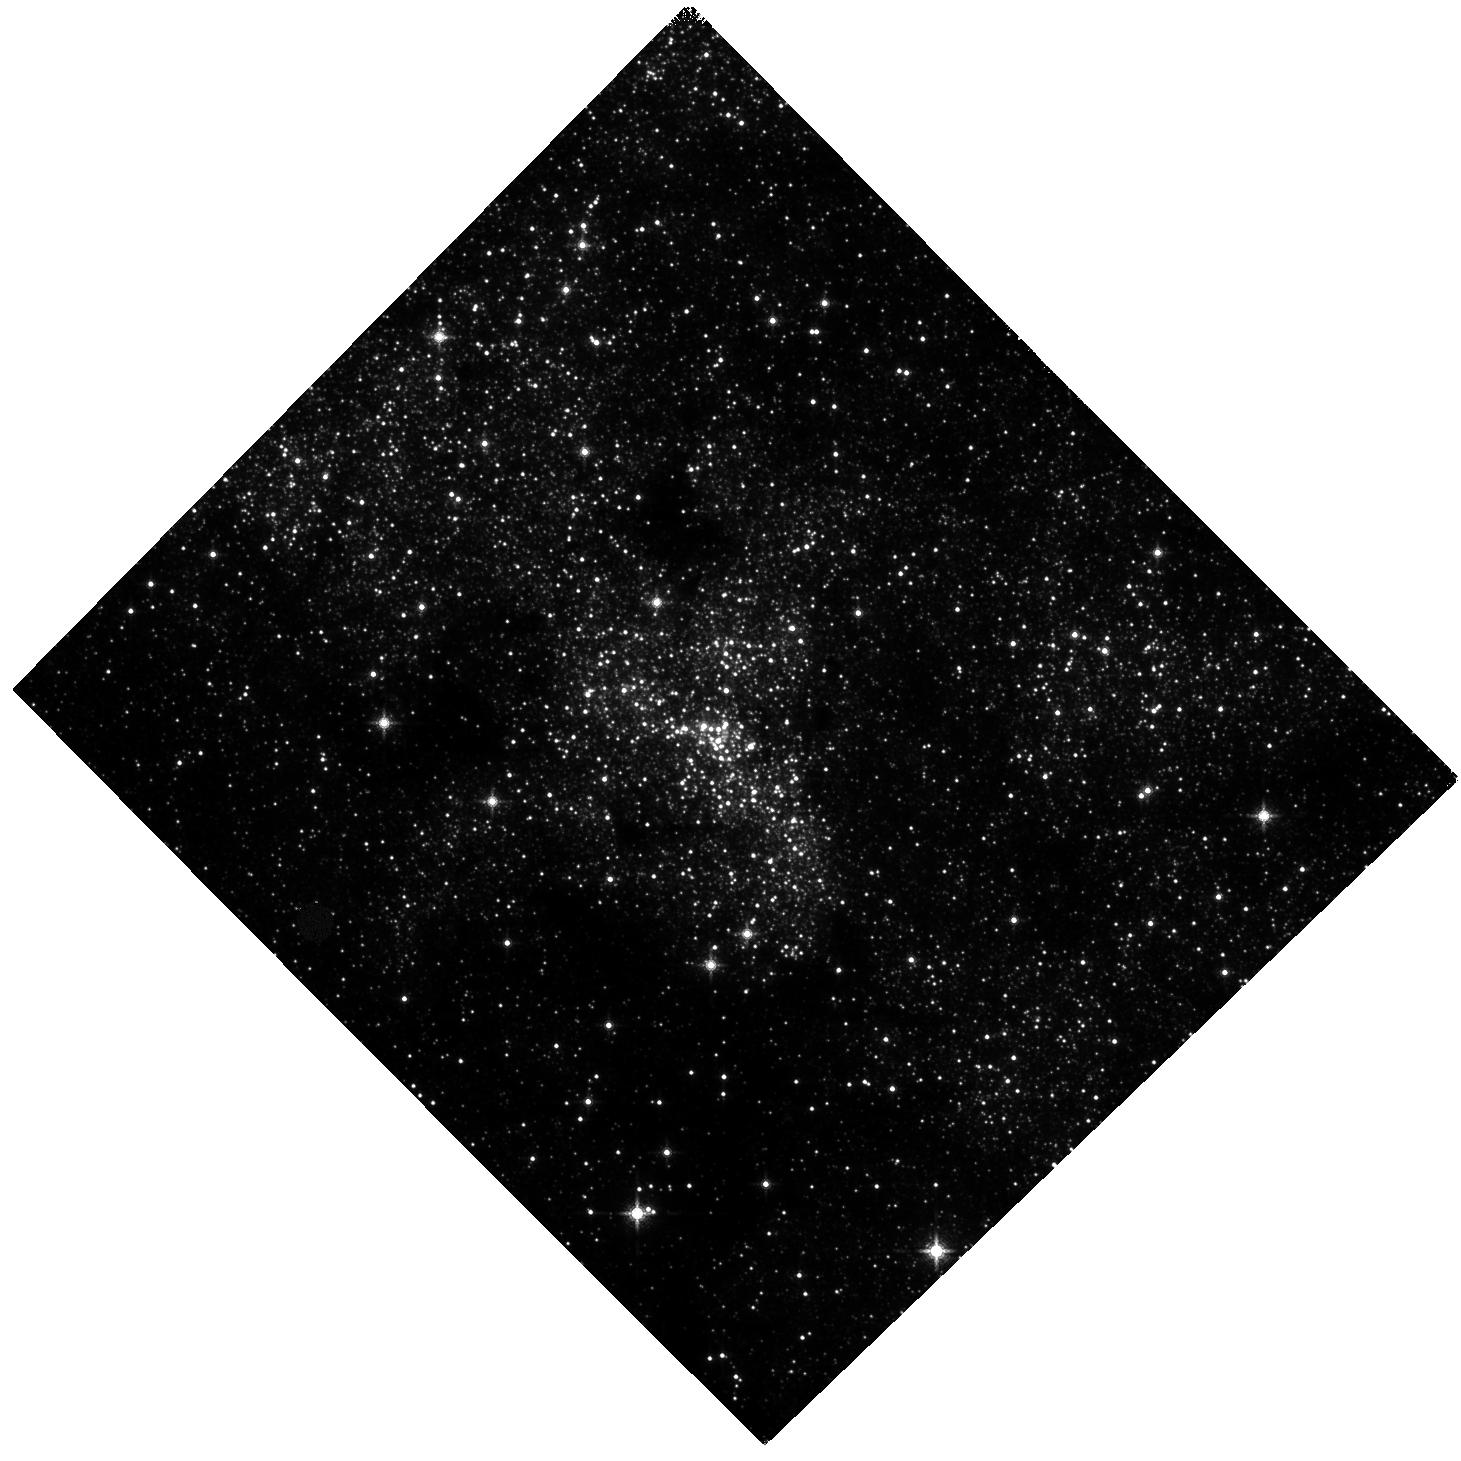
Target: SGRA
Instrument: WFC3/IR
Filter: F139M
Exposure: 58 min
Observation ID: hst_11671_06_wfc3_ir_f139m_ib4106

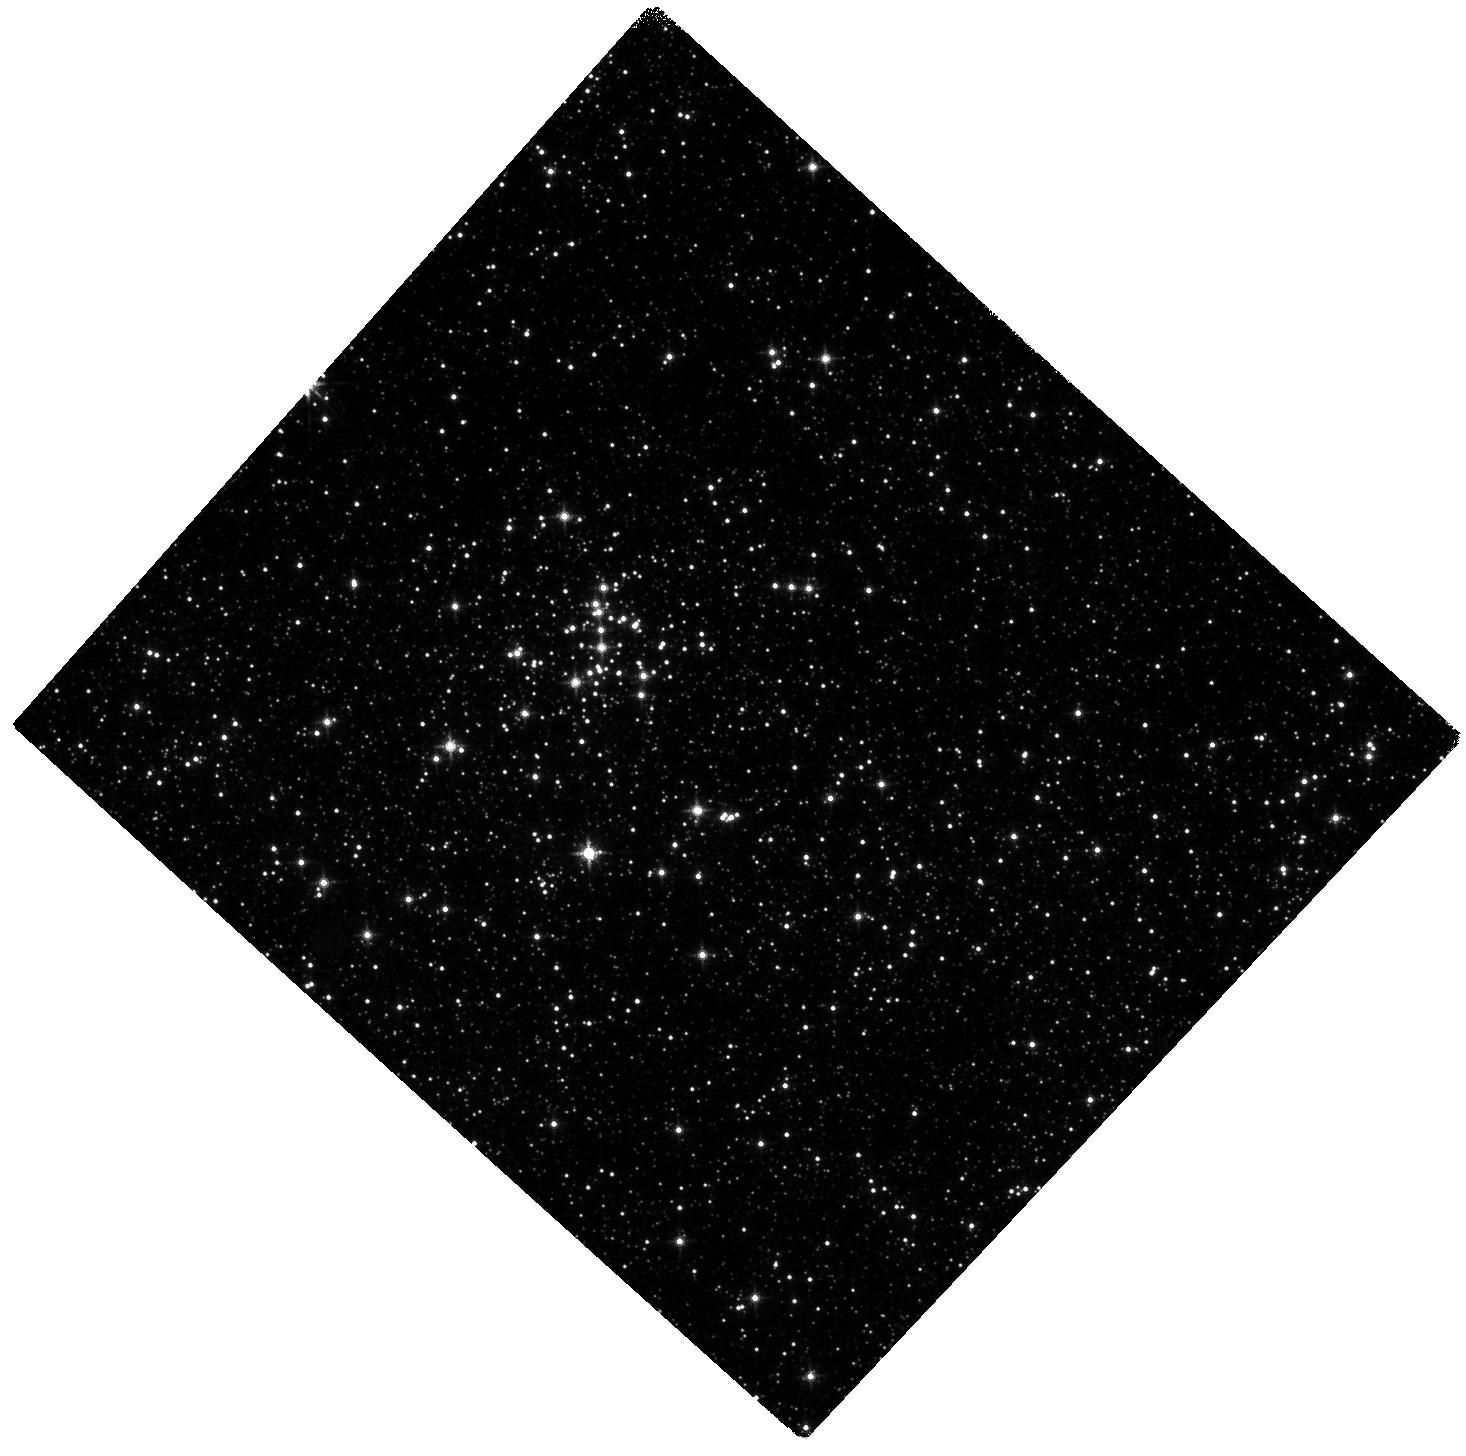
Target: QUINTUPLET
Instrument: WFC3/IR
Filter: F139M
Exposure: 58 min
Observation ID: hst_11671_05_wfc3_ir_f139m_ib4105

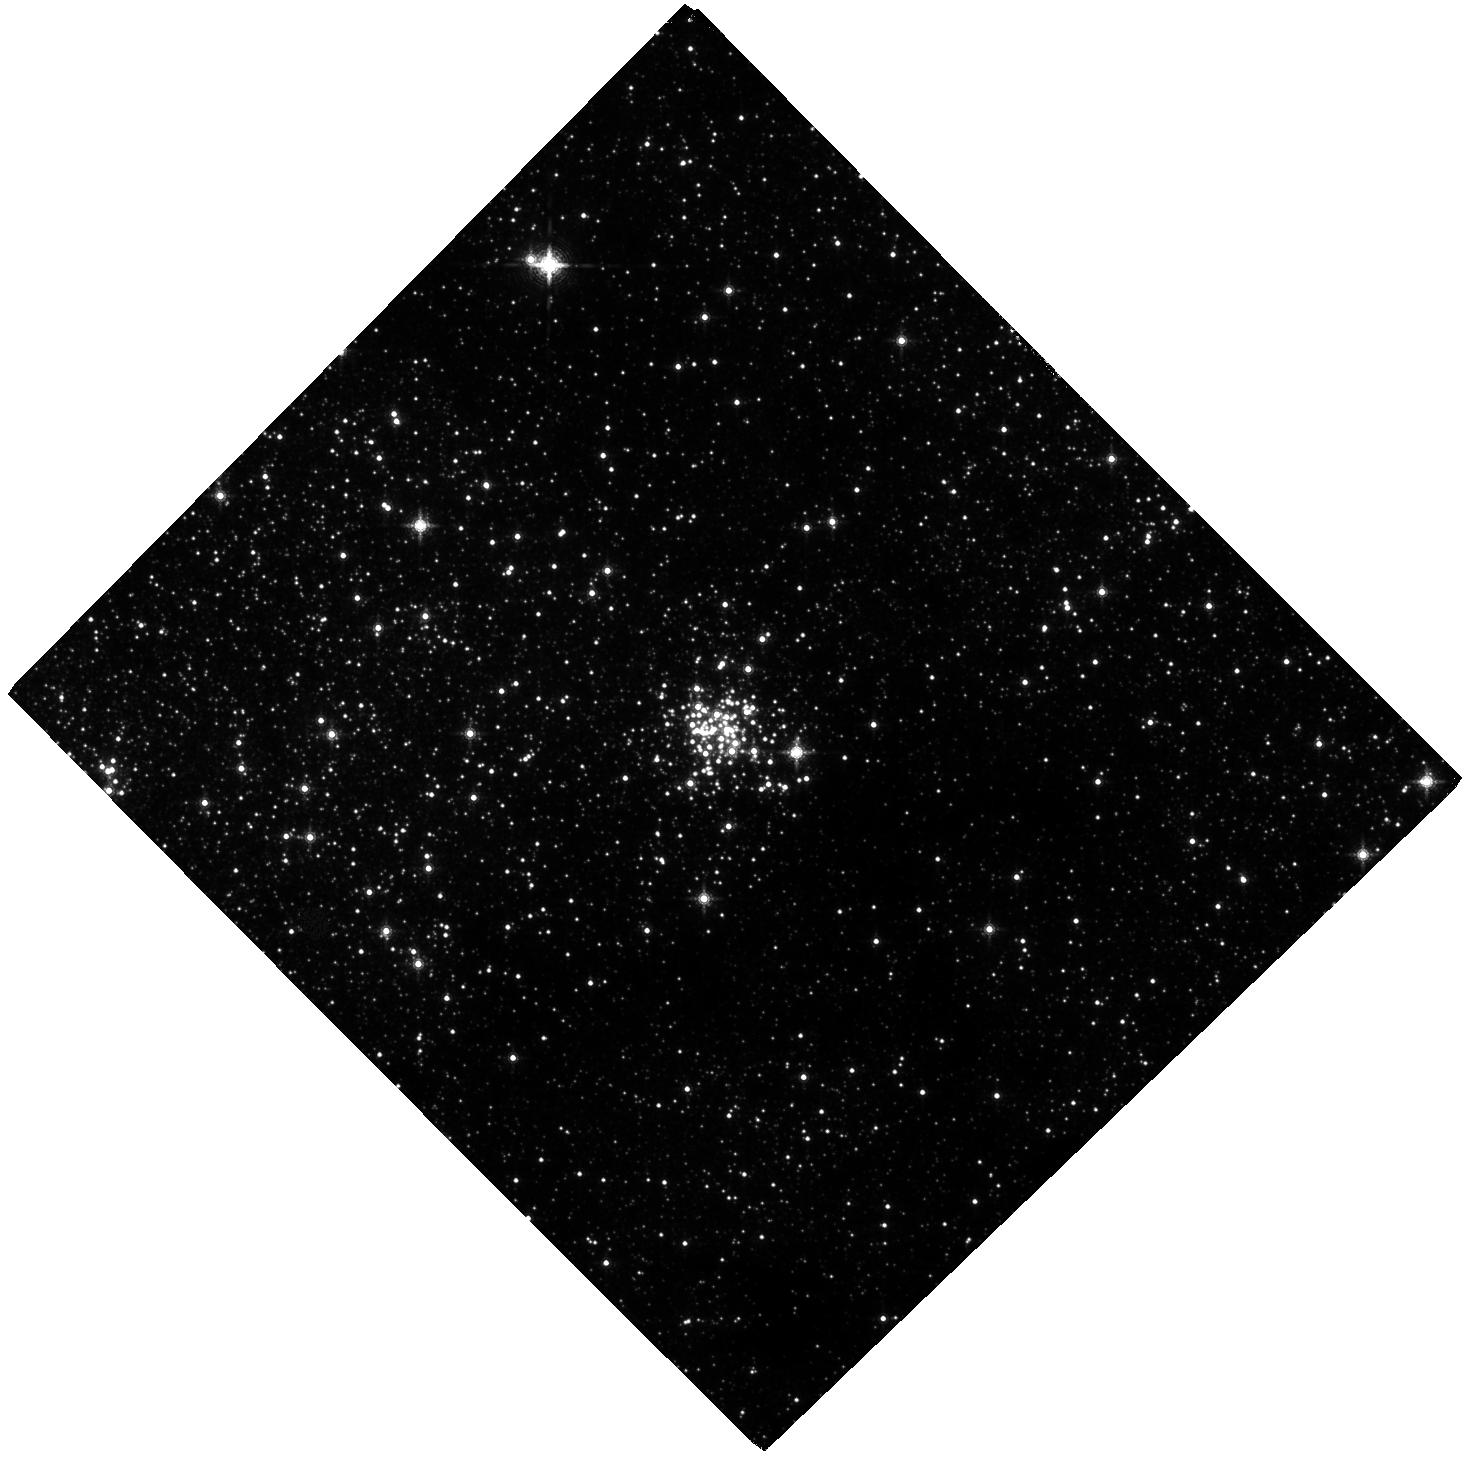
Target: ARCHES
Instrument: WFC3/IR
Filter: F153M
Exposure: 2 h
Observation ID: hst_11671_01_wfc3_ir_f153m_ib4101

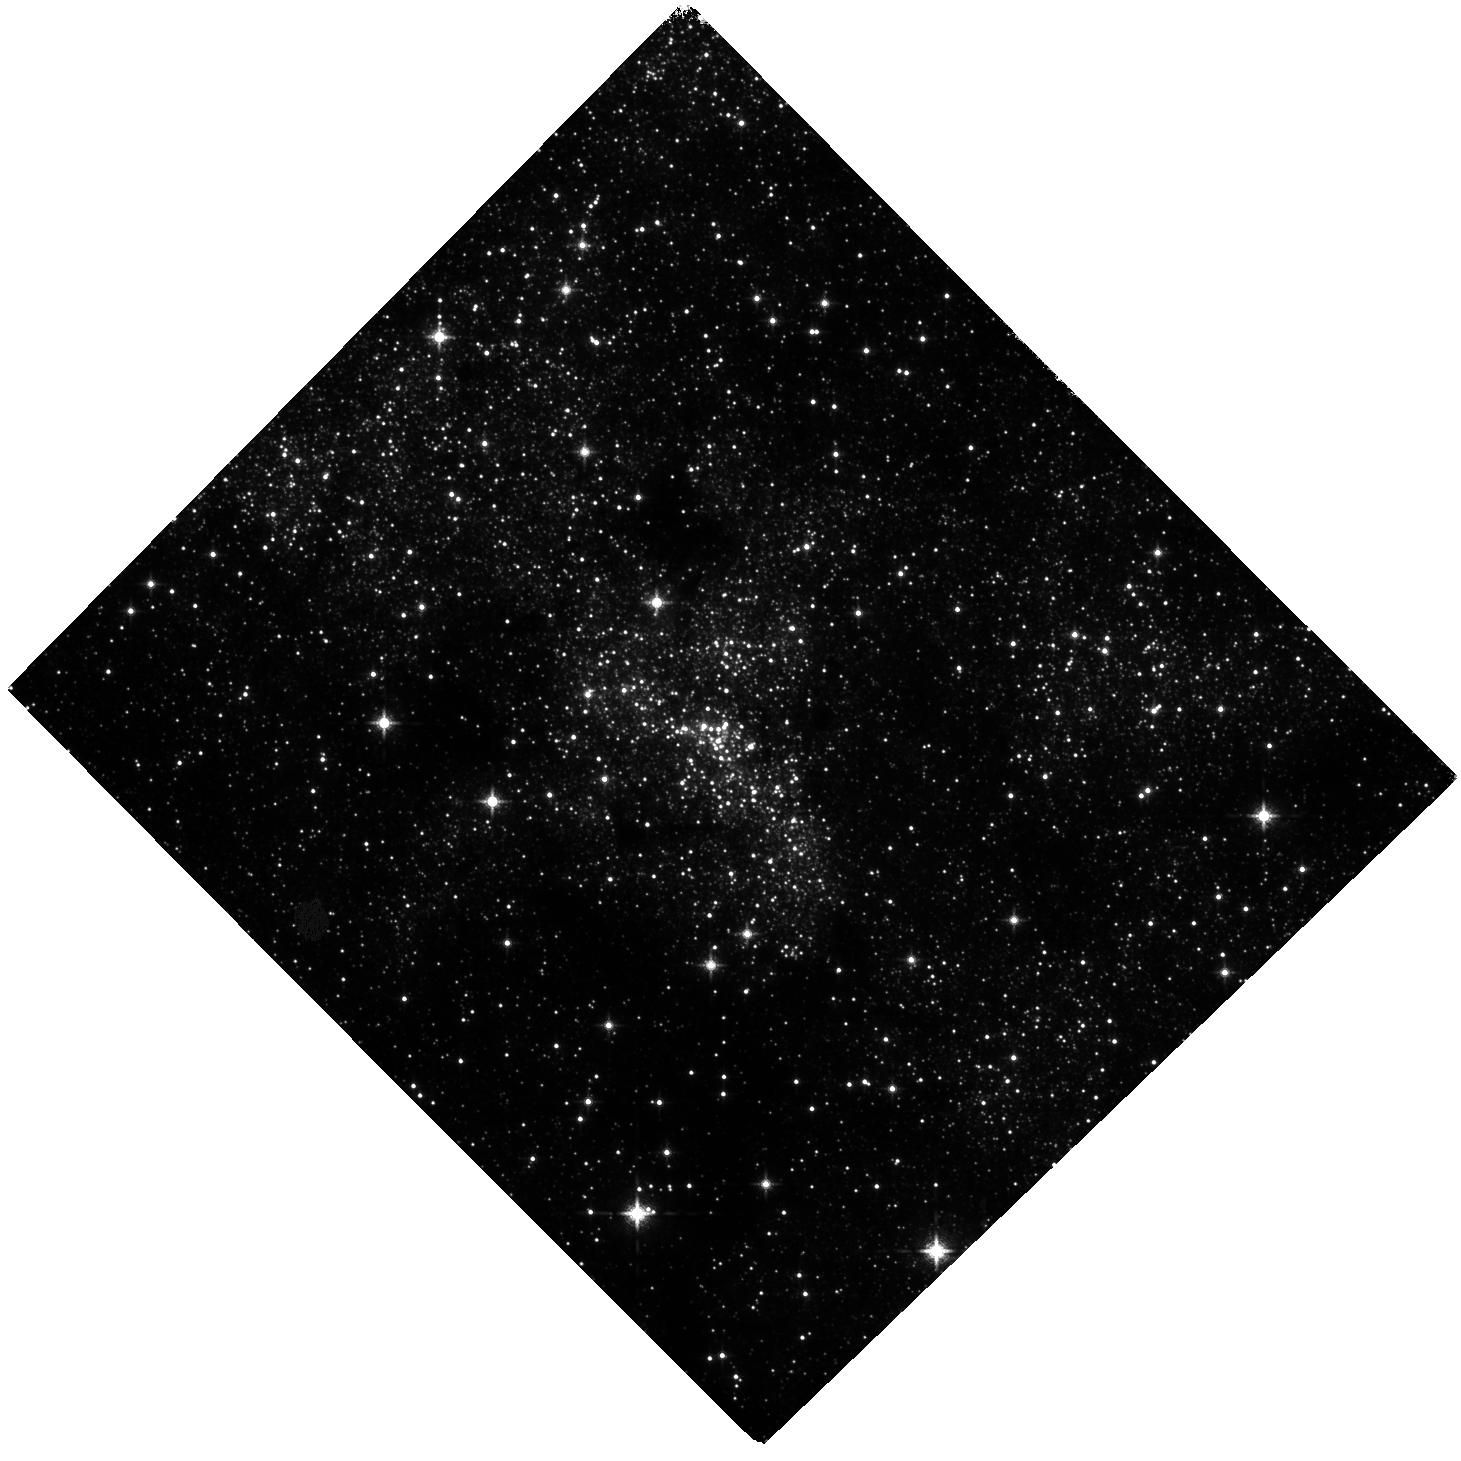
Target: SGRA
Instrument: WFC3/IR
Filter: F127M
Exposure: 2 h
Observation ID: hst_11671_06_wfc3_ir_f127m_ib4106

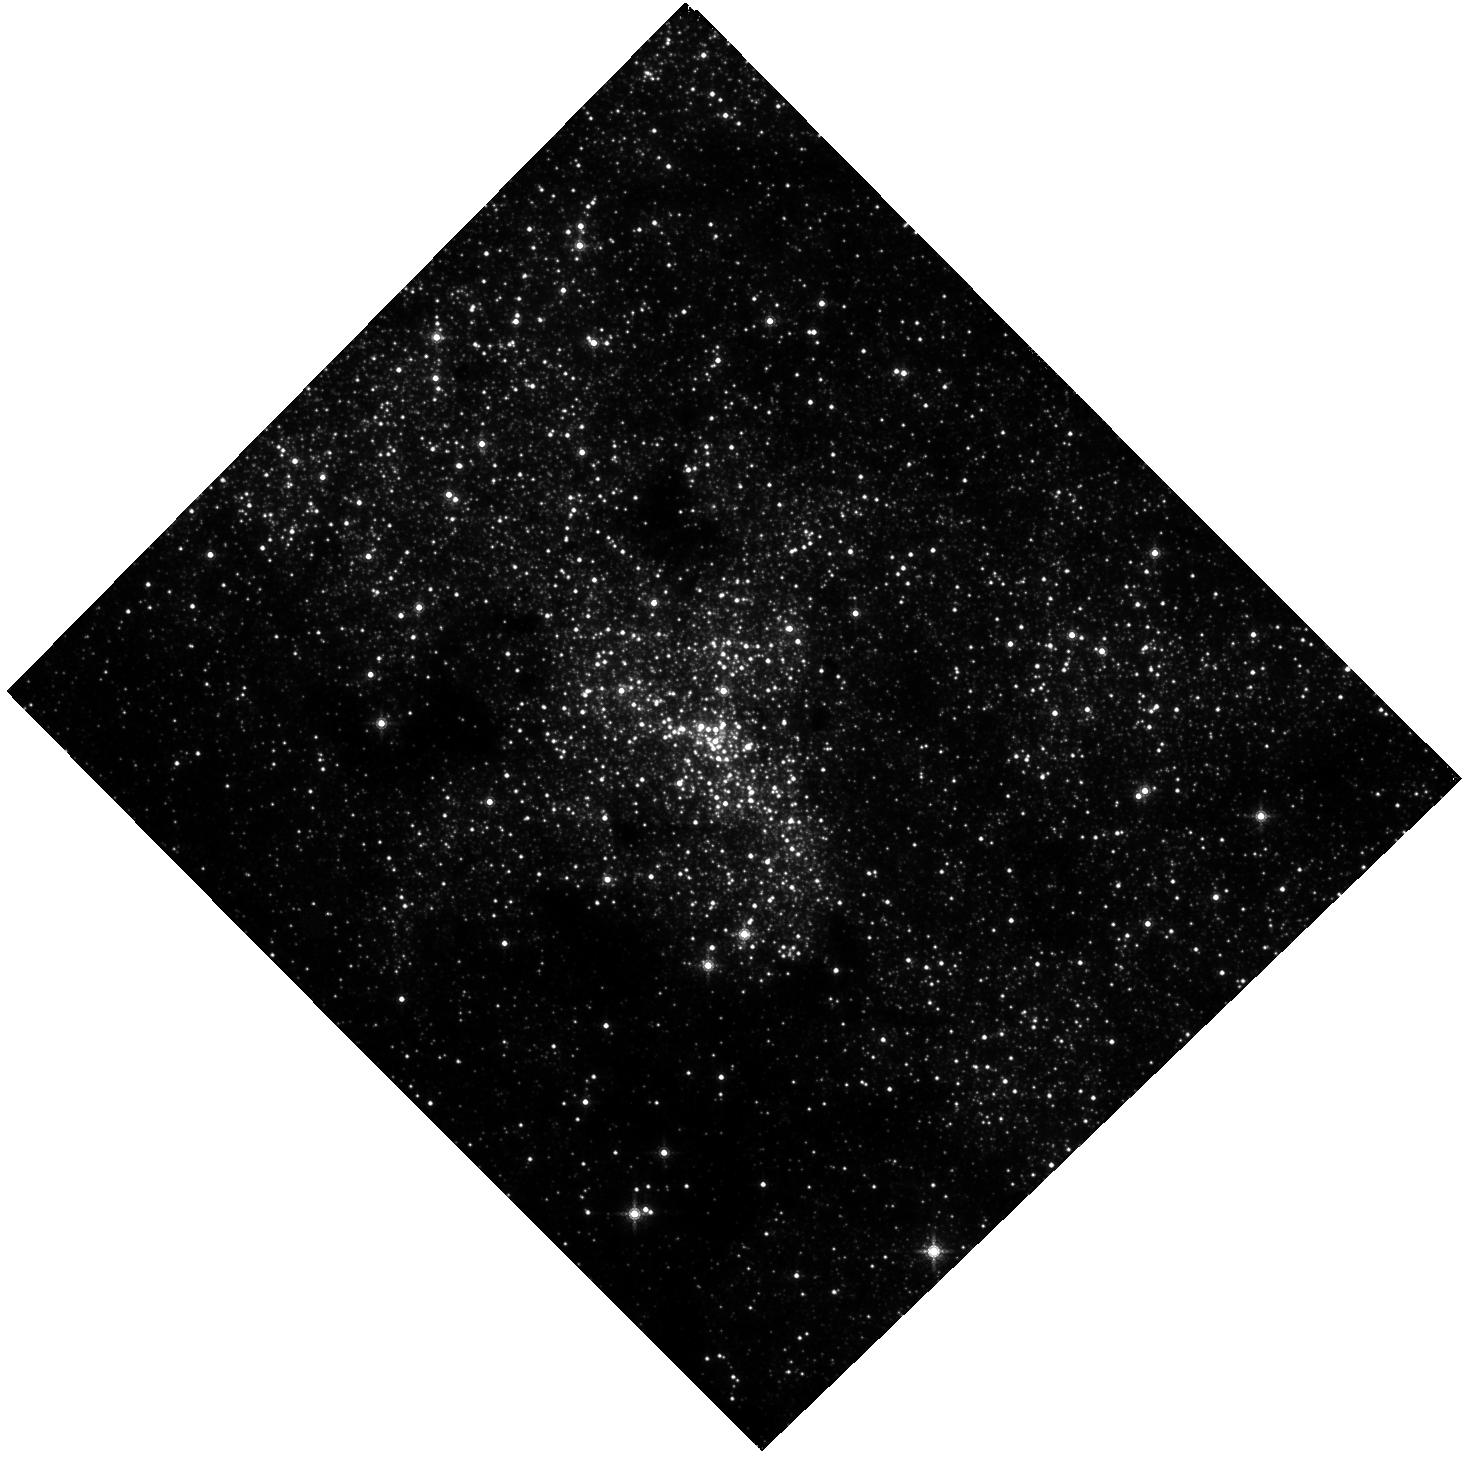
Target: SGRA
Instrument: WFC3/IR
Filter: F153M
Exposure: 2 h
Observation ID: hst_11671_03_wfc3_ir_f153m_ib4103

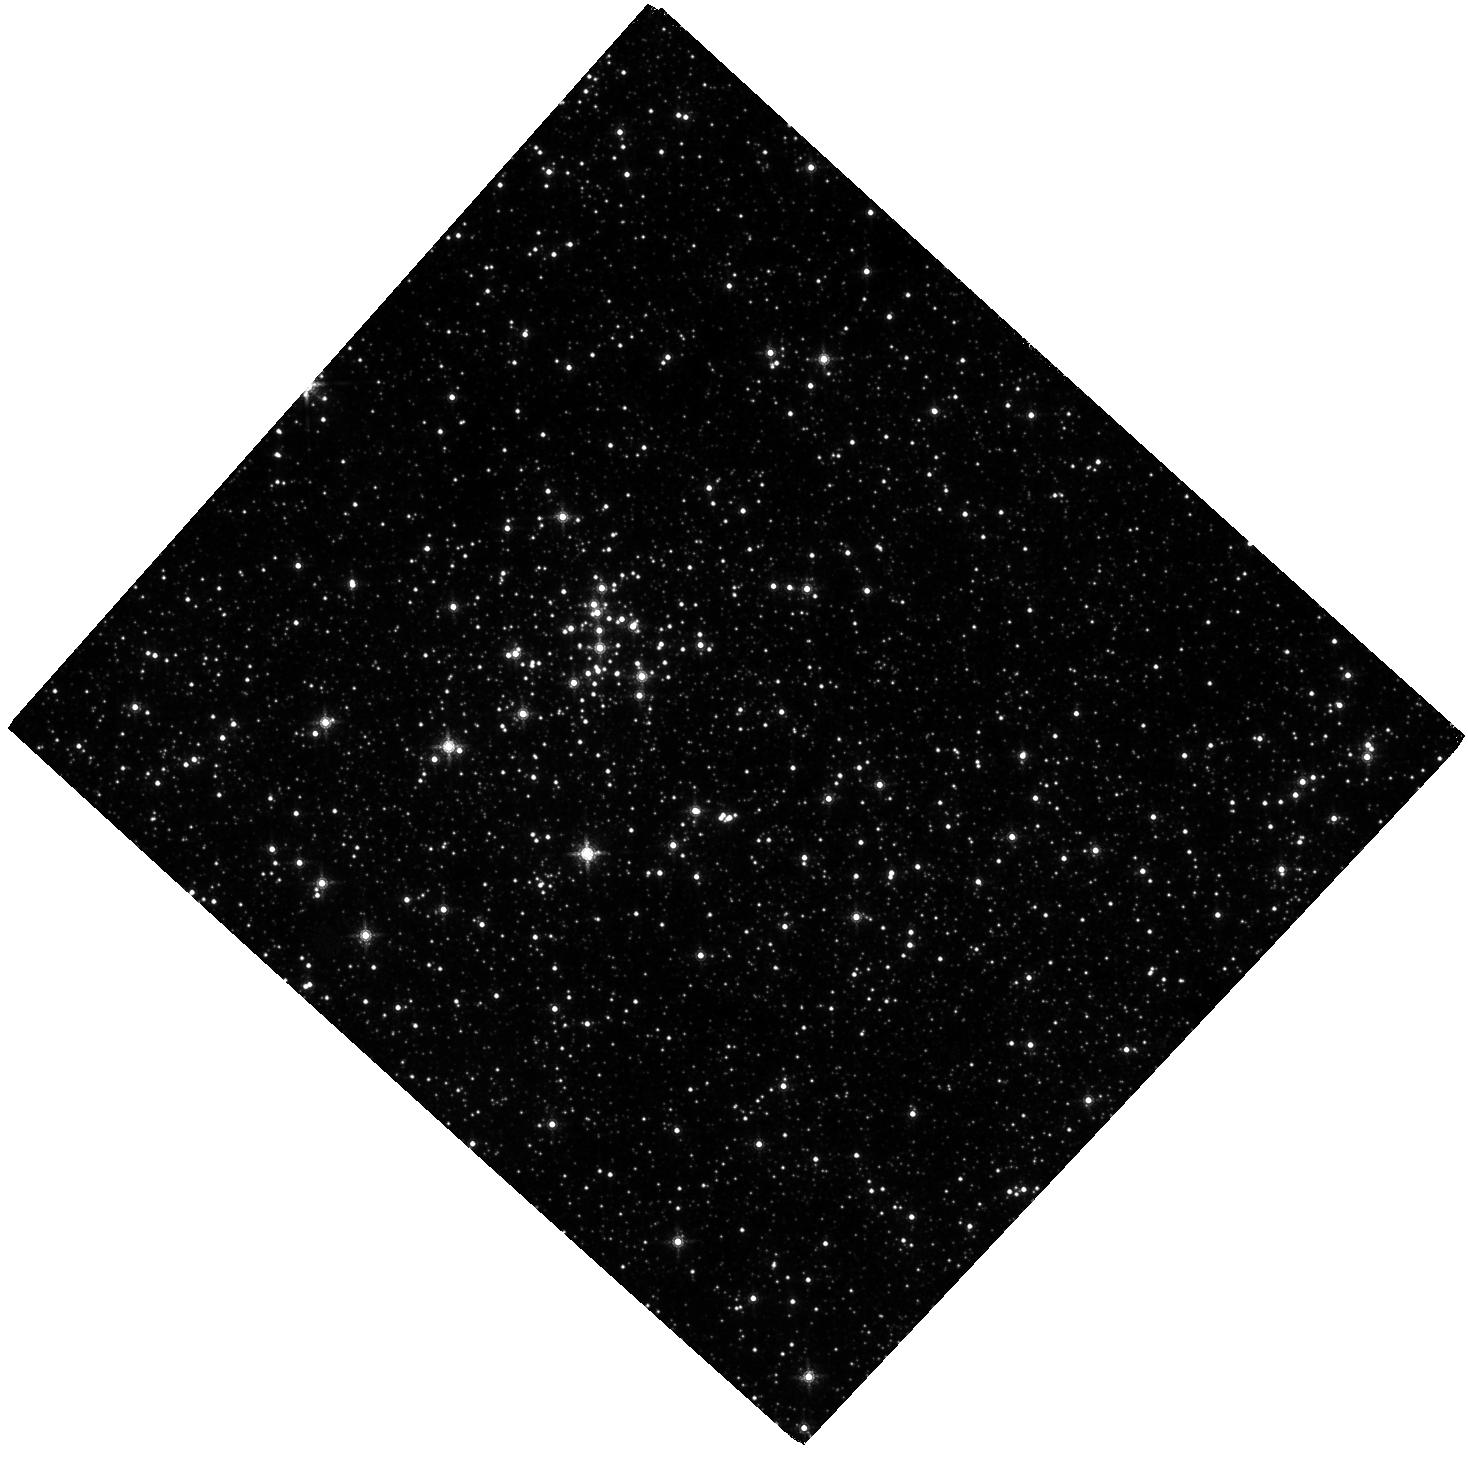
Target: QUINTUPLET
Instrument: WFC3/IR
Filter: F153M
Exposure: 2 h
Observation ID: hst_11671_02_wfc3_ir_f153m_ib4102

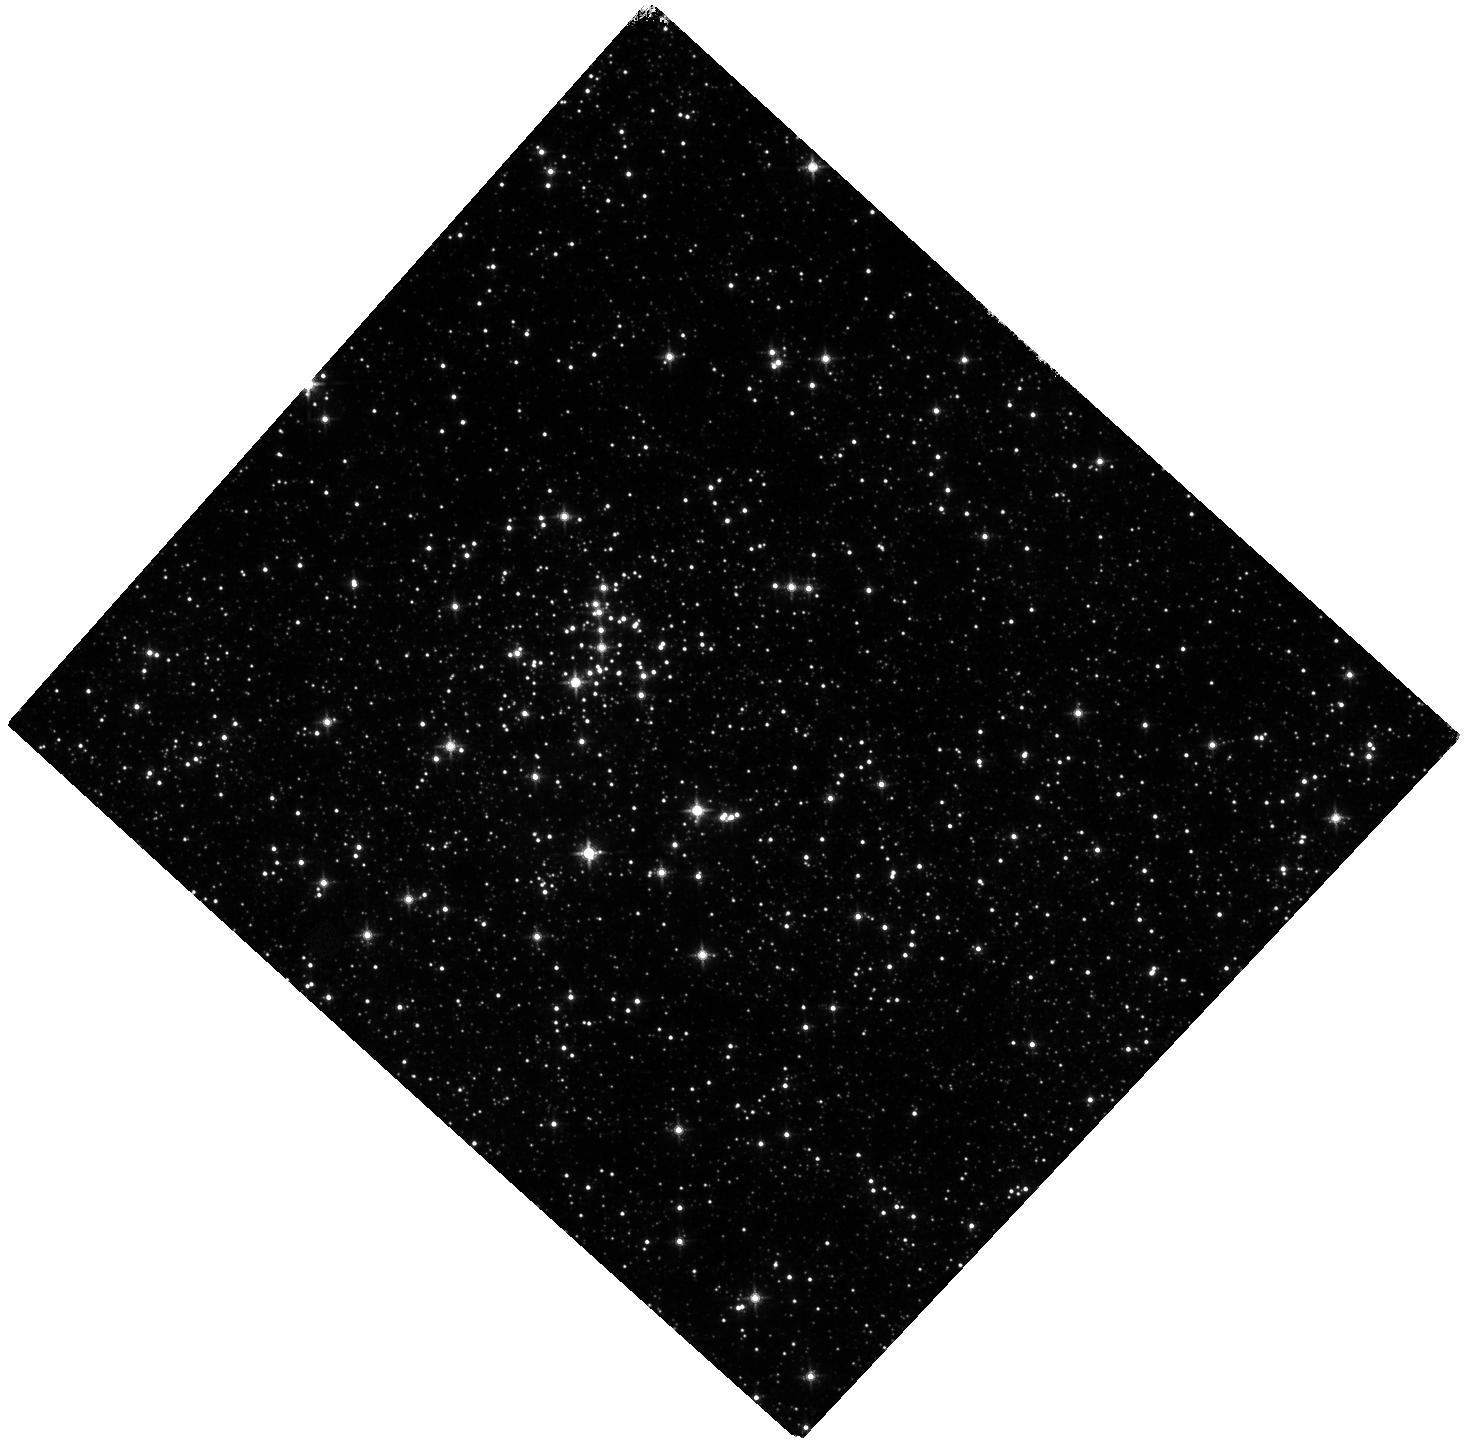
Target: QUINTUPLET
Instrument: WFC3/IR
Filter: F127M
Exposure: 2 h
Observation ID: hst_11671_05_wfc3_ir_f127m_ib4105

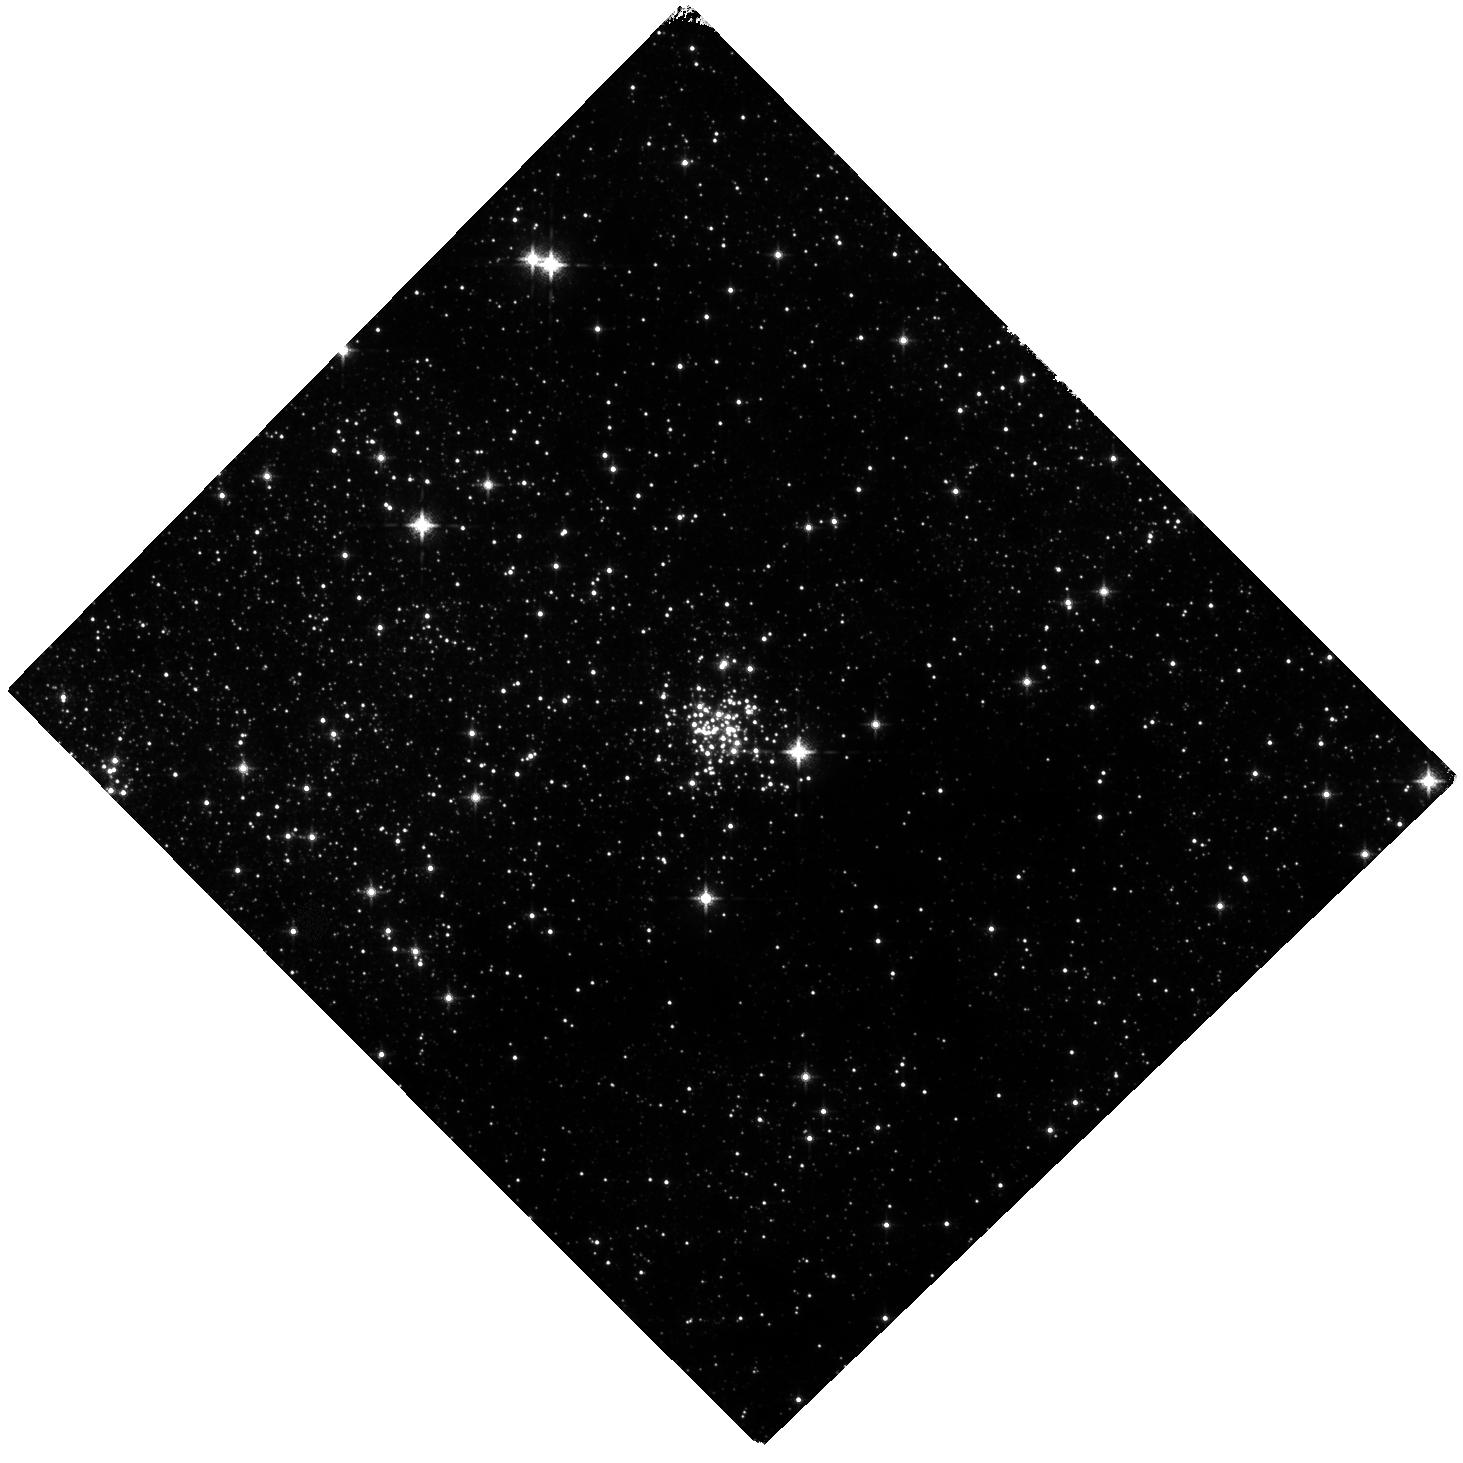
Target: ARCHES
Instrument: WFC3/IR
Filter: F127M
Exposure: 2 h
Observation ID: hst_11671_04_wfc3_ir_f127m_ib4104

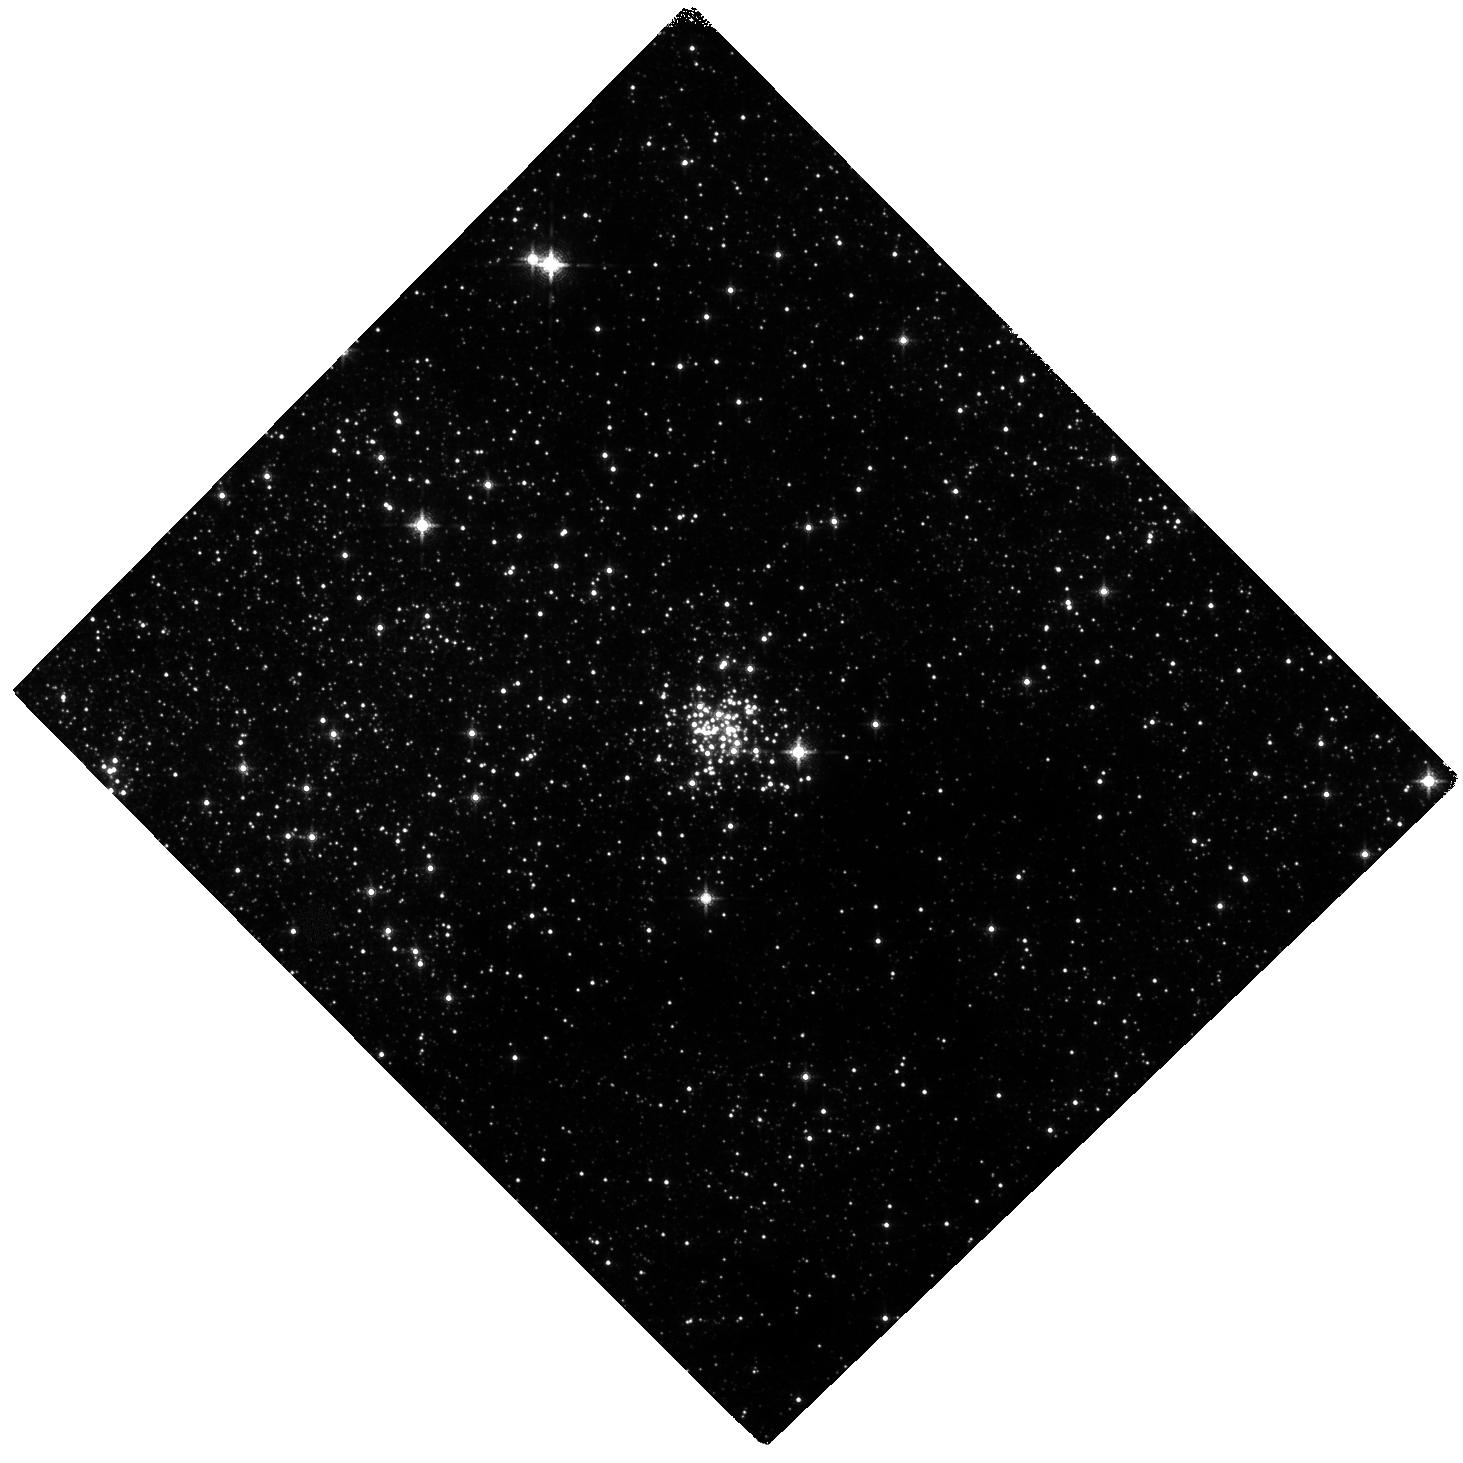
Target: ARCHES
Instrument: WFC3/IR
Filter: F139M
Exposure: 58 min
Observation ID: hst_11671_04_wfc3_ir_f139m_ib4104

Kinematic Reconstruction of the Origin and IMF of the Massive Young Clusters at the Galactic Center (PI: Ghez, Andrea M.)

We propose to exploit the wide field capabilities of Wide Field Camera 3 to study star formation at the Galactic center. By studying young stars located in the most physically extreme region of our Galaxy, we can test star formation theories, which suggest that such environments should favor high mass stars and, in extreme cases, should suppress star formation entirely. Specifically, we will measure the proper motions and photometry of stars over the full extent of the three massive young clusters that have been identified at the Galactic Center (Arches, Quintuplet, and the Young Nuclear Star Cluster). These observations are a factor of ?2000 more efficient than what can be done with ground-based adaptive optics. Our goals are two-fold. First, we hope to establish the initial sites of star formation in order to obtain an accurate estimate of the conditions that led to the stellar populations within these clusters. Answering this question for the Young Nuclear Star Cluster is particularly important as it establishes whether or not star formation can indeed proceed within 0.1 pc of our Galaxy?s supermassive black hole. Second, we will measure the IMF in the Arches and Quintuplet, where dynamical evolution is less severe, using proper motions to determine membership and to reveal the tidal radius. Probing how the properties of the emergent stellar populations within our Galaxy may be affected by the physical environment in which they arise is an important first step to understanding how they might vary as a function of cosmic time and thereby affect our models of galaxy formation and evolution.